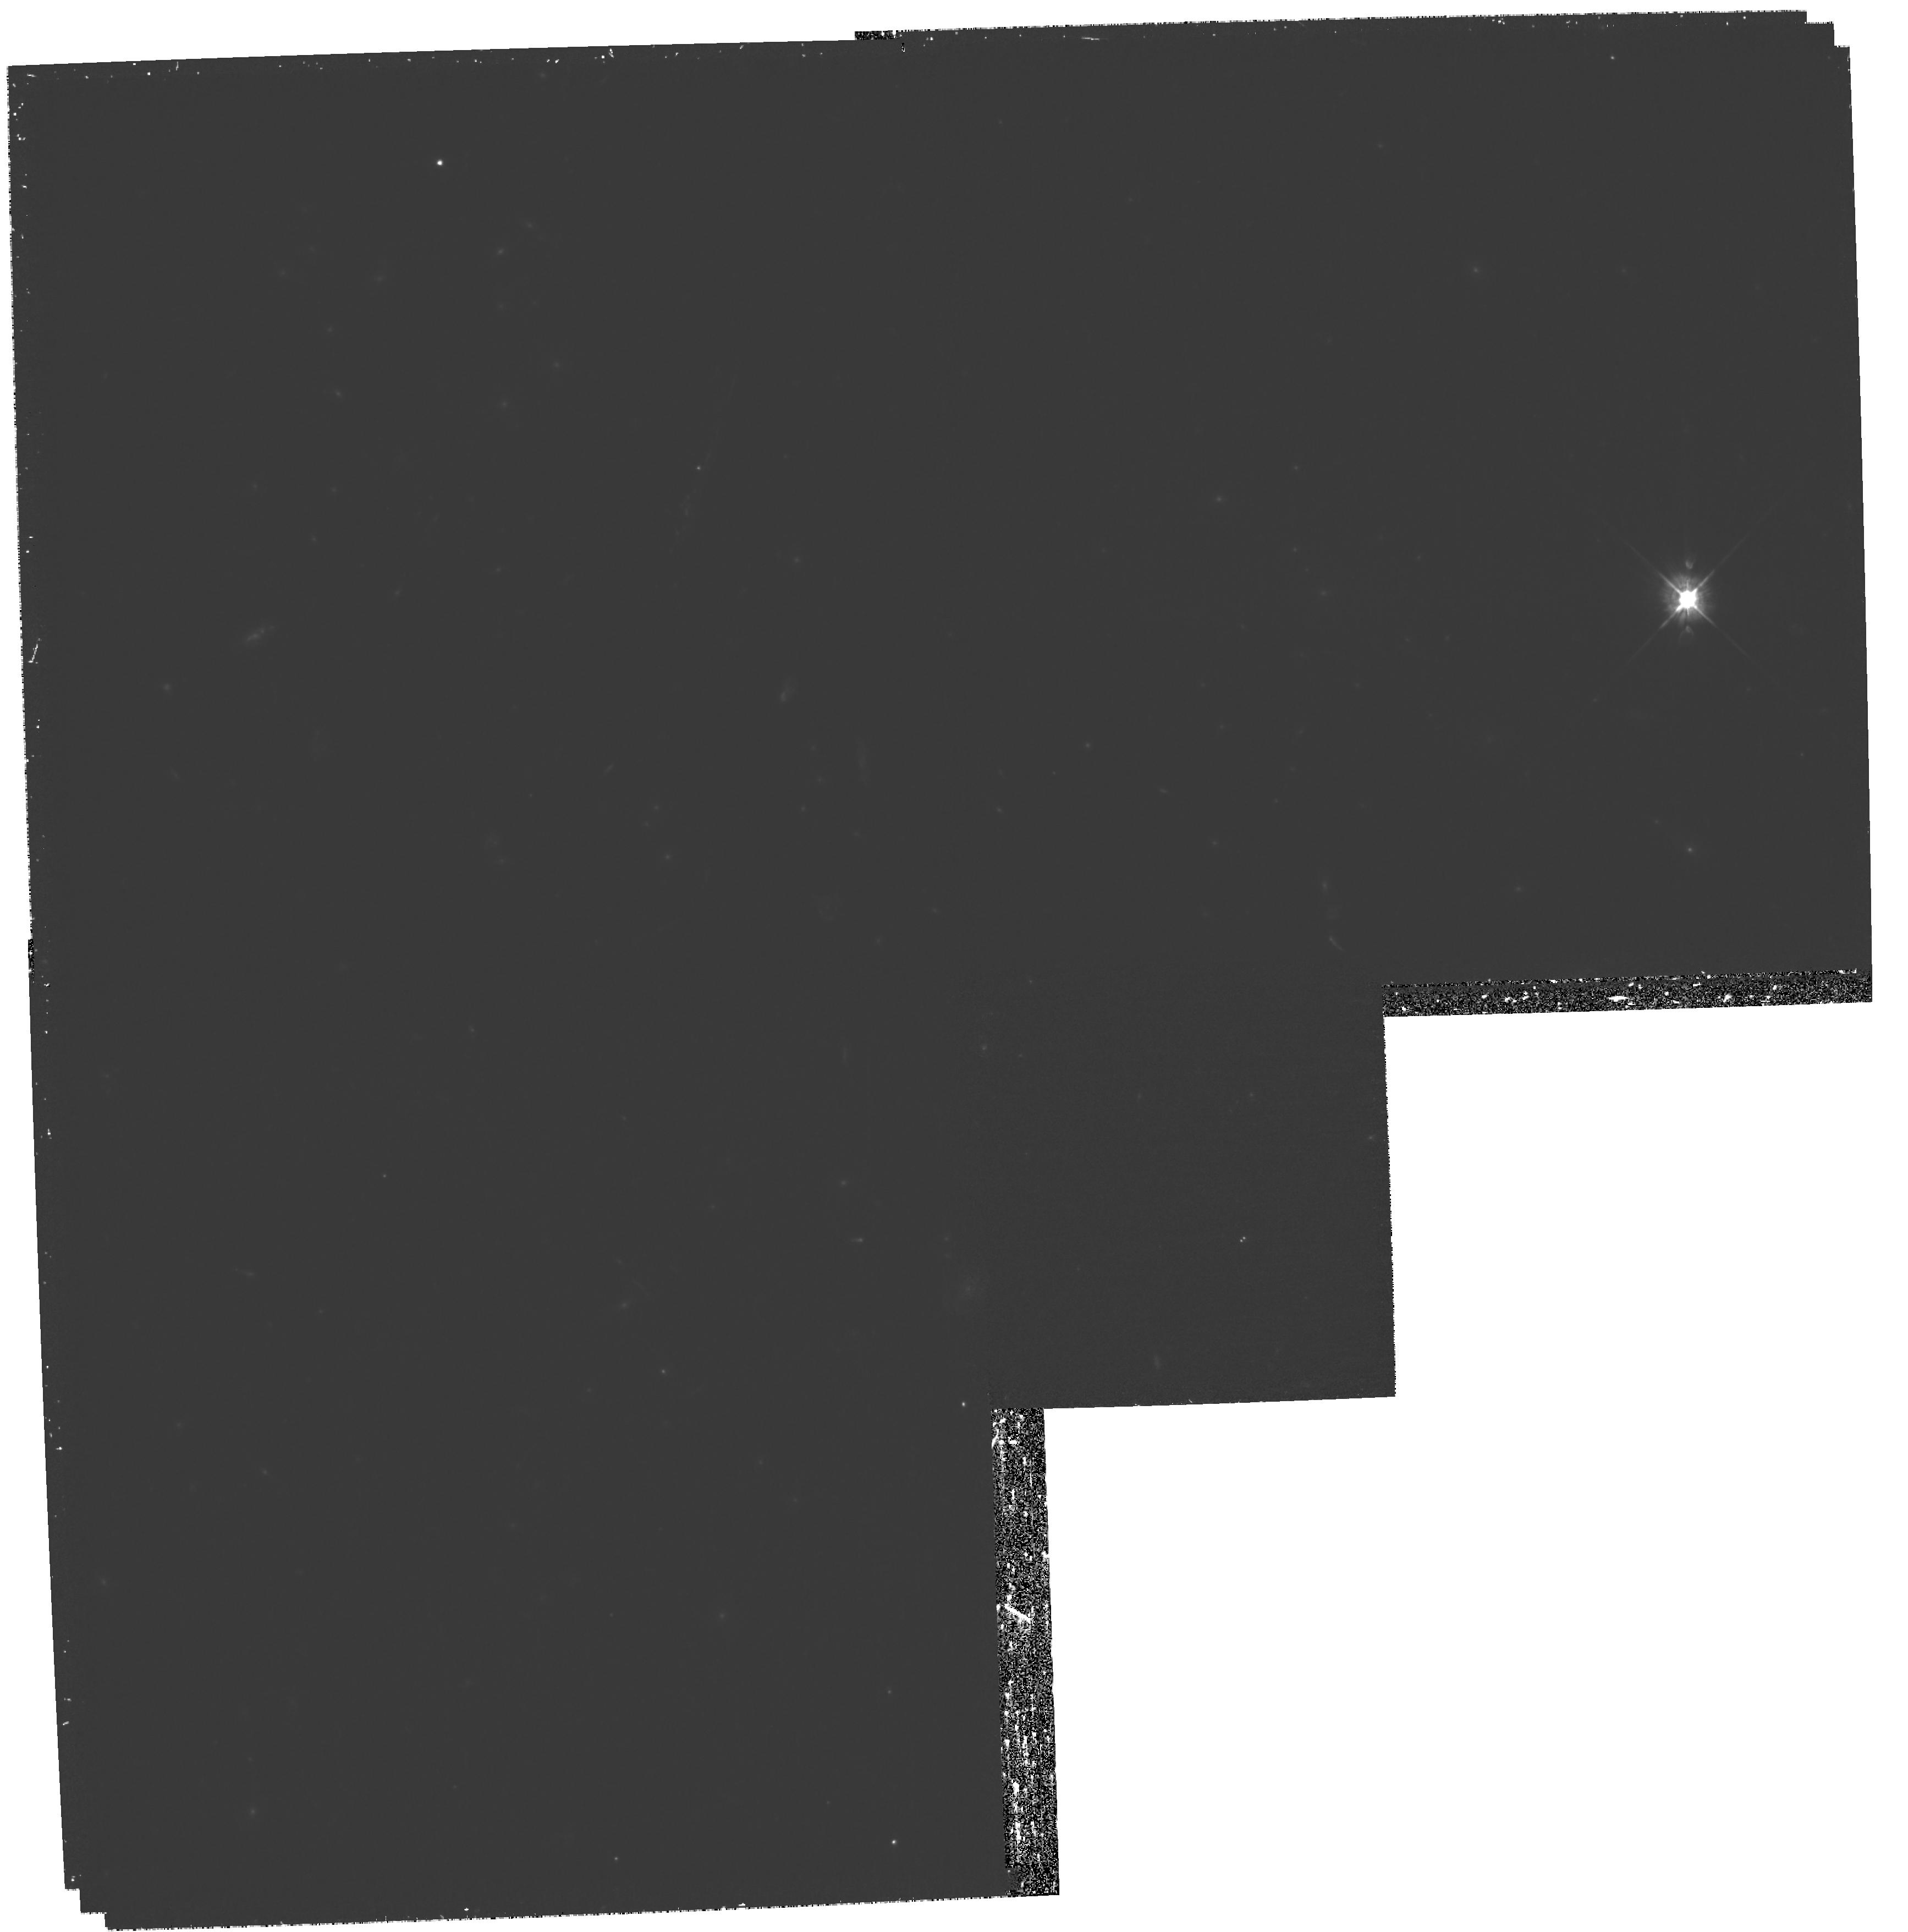
Target: MACSJ2243.3-0935
Instrument: WFPC2/PC
Filter: F450W
Exposure: 2.4 h
Observation ID: hst_11100_02_wfpc2_pc_f450w_ua0602

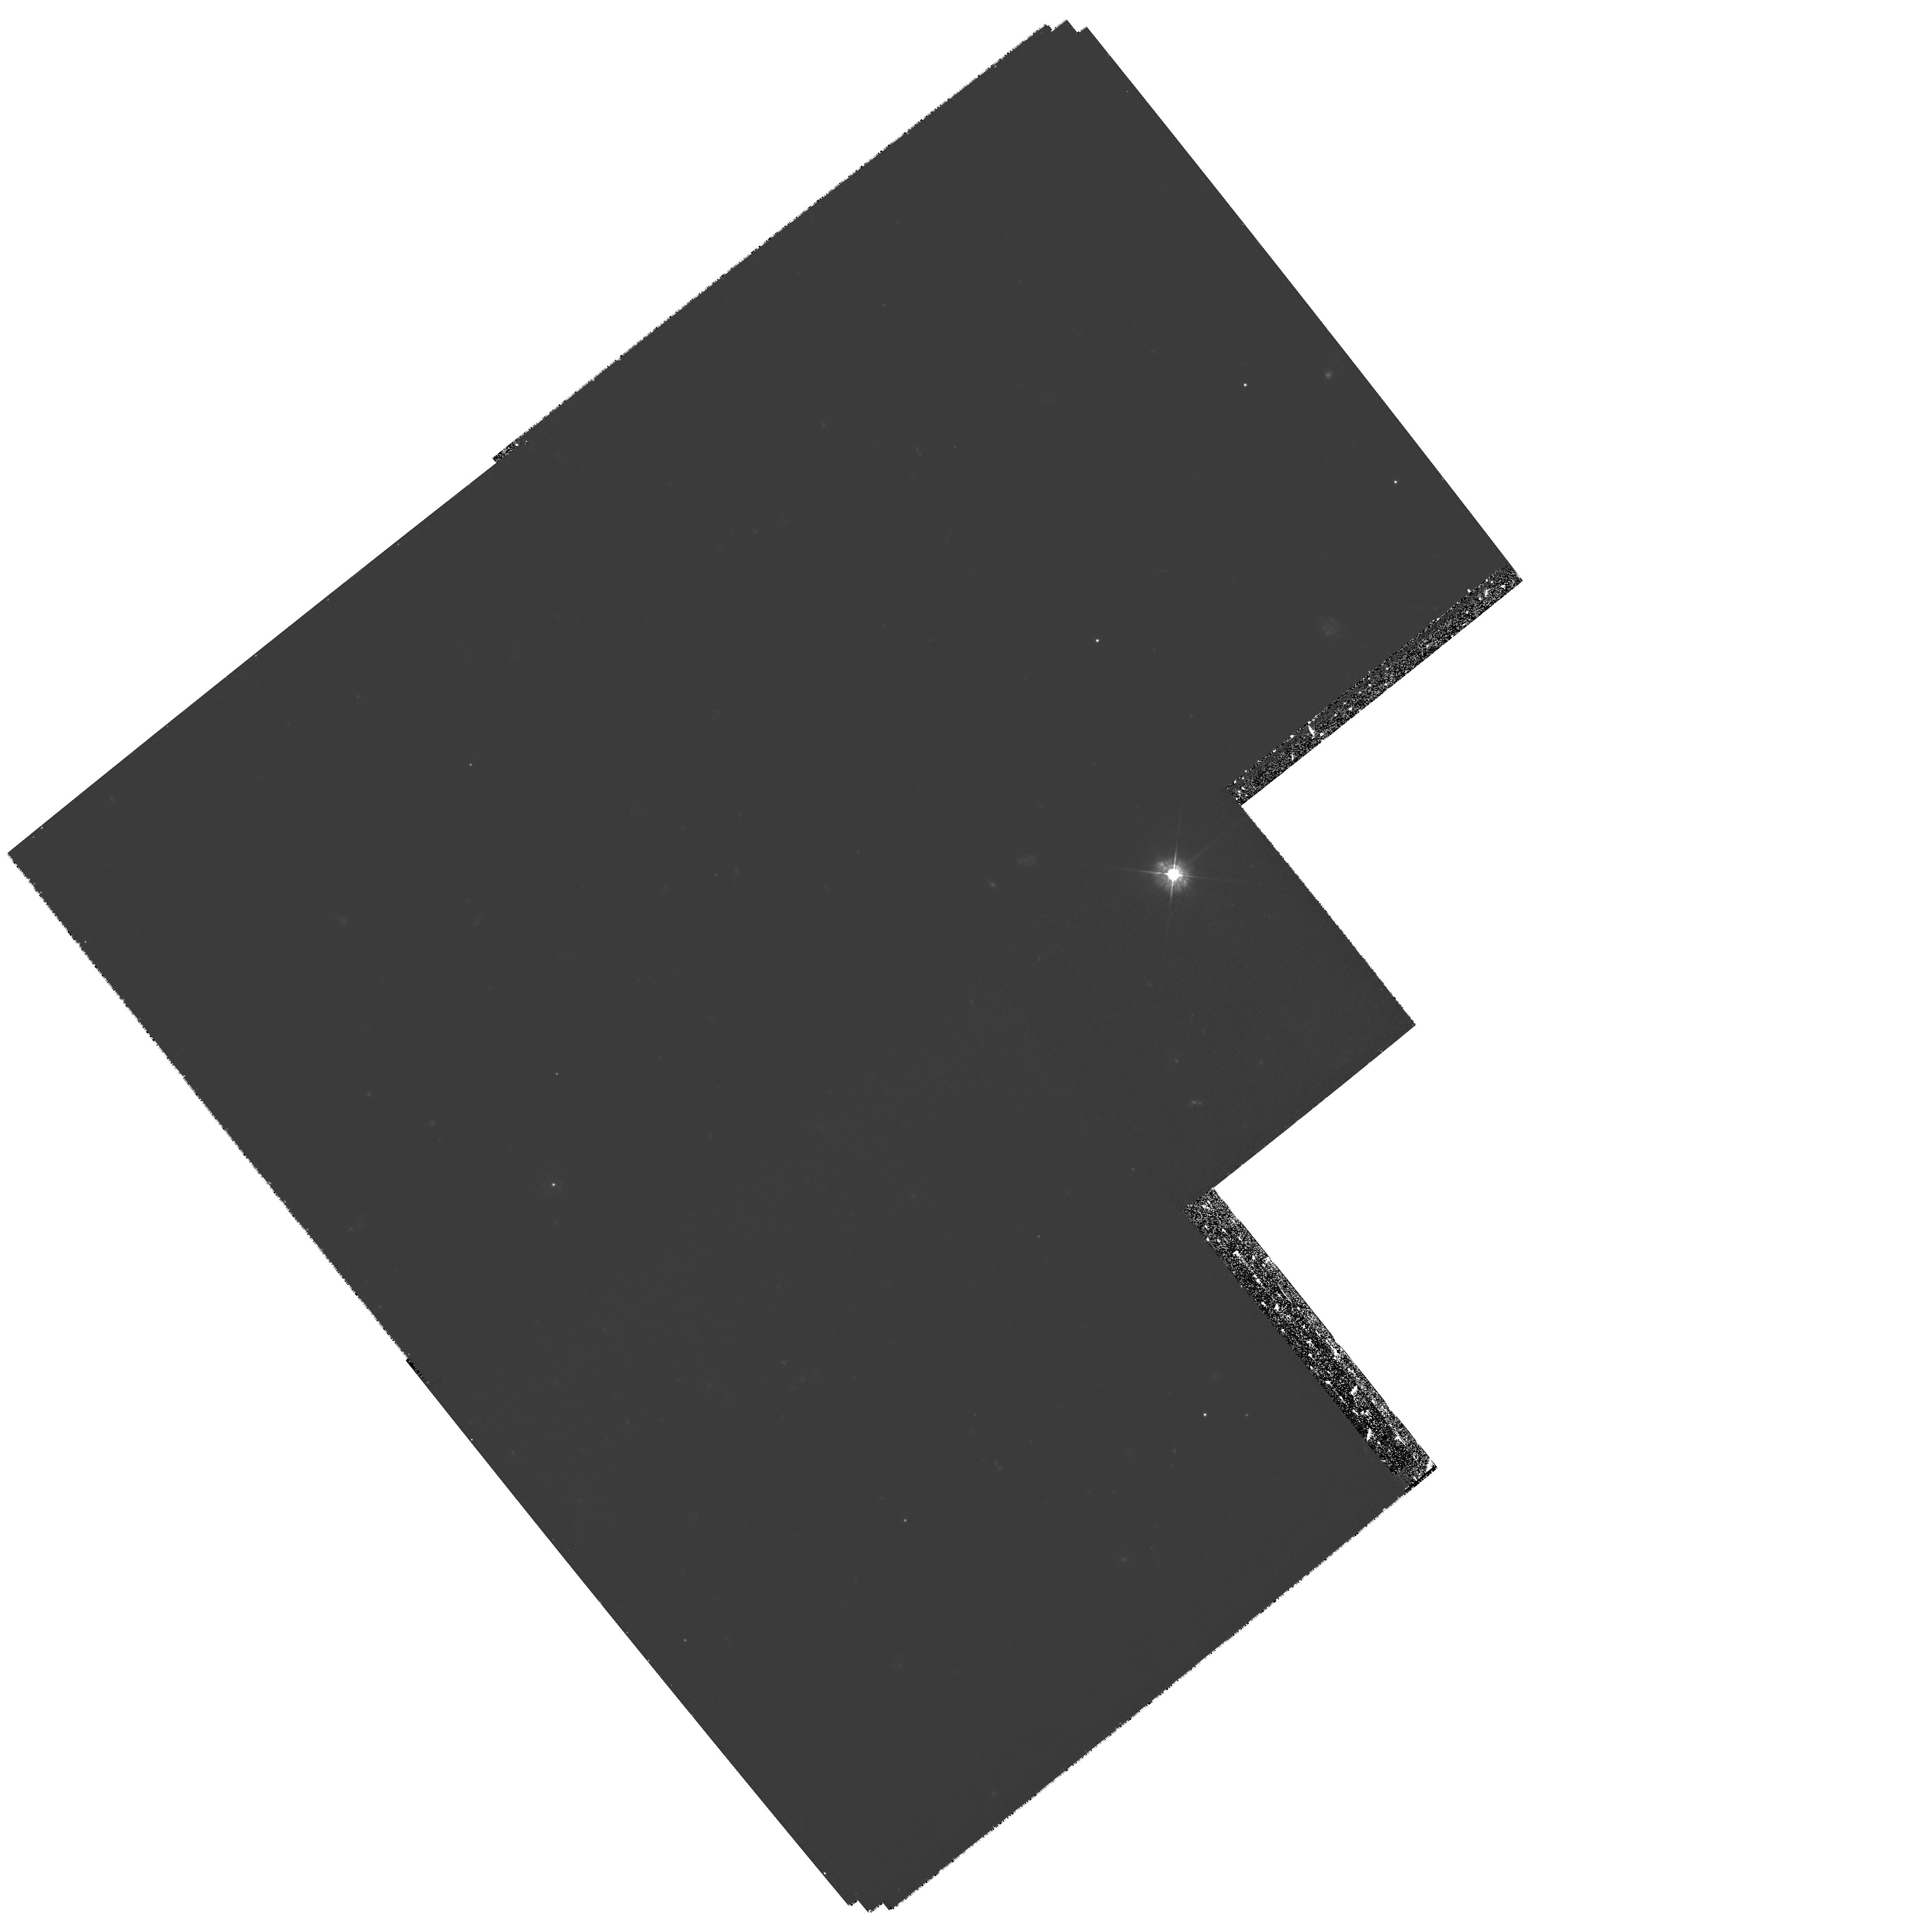
Target: MACSJ0025.4-1222
Instrument: WFPC2/PC
Filter: F450W
Exposure: 3.1 h
Observation ID: hst_11100_01_wfpc2_pc_f450w_ua0601

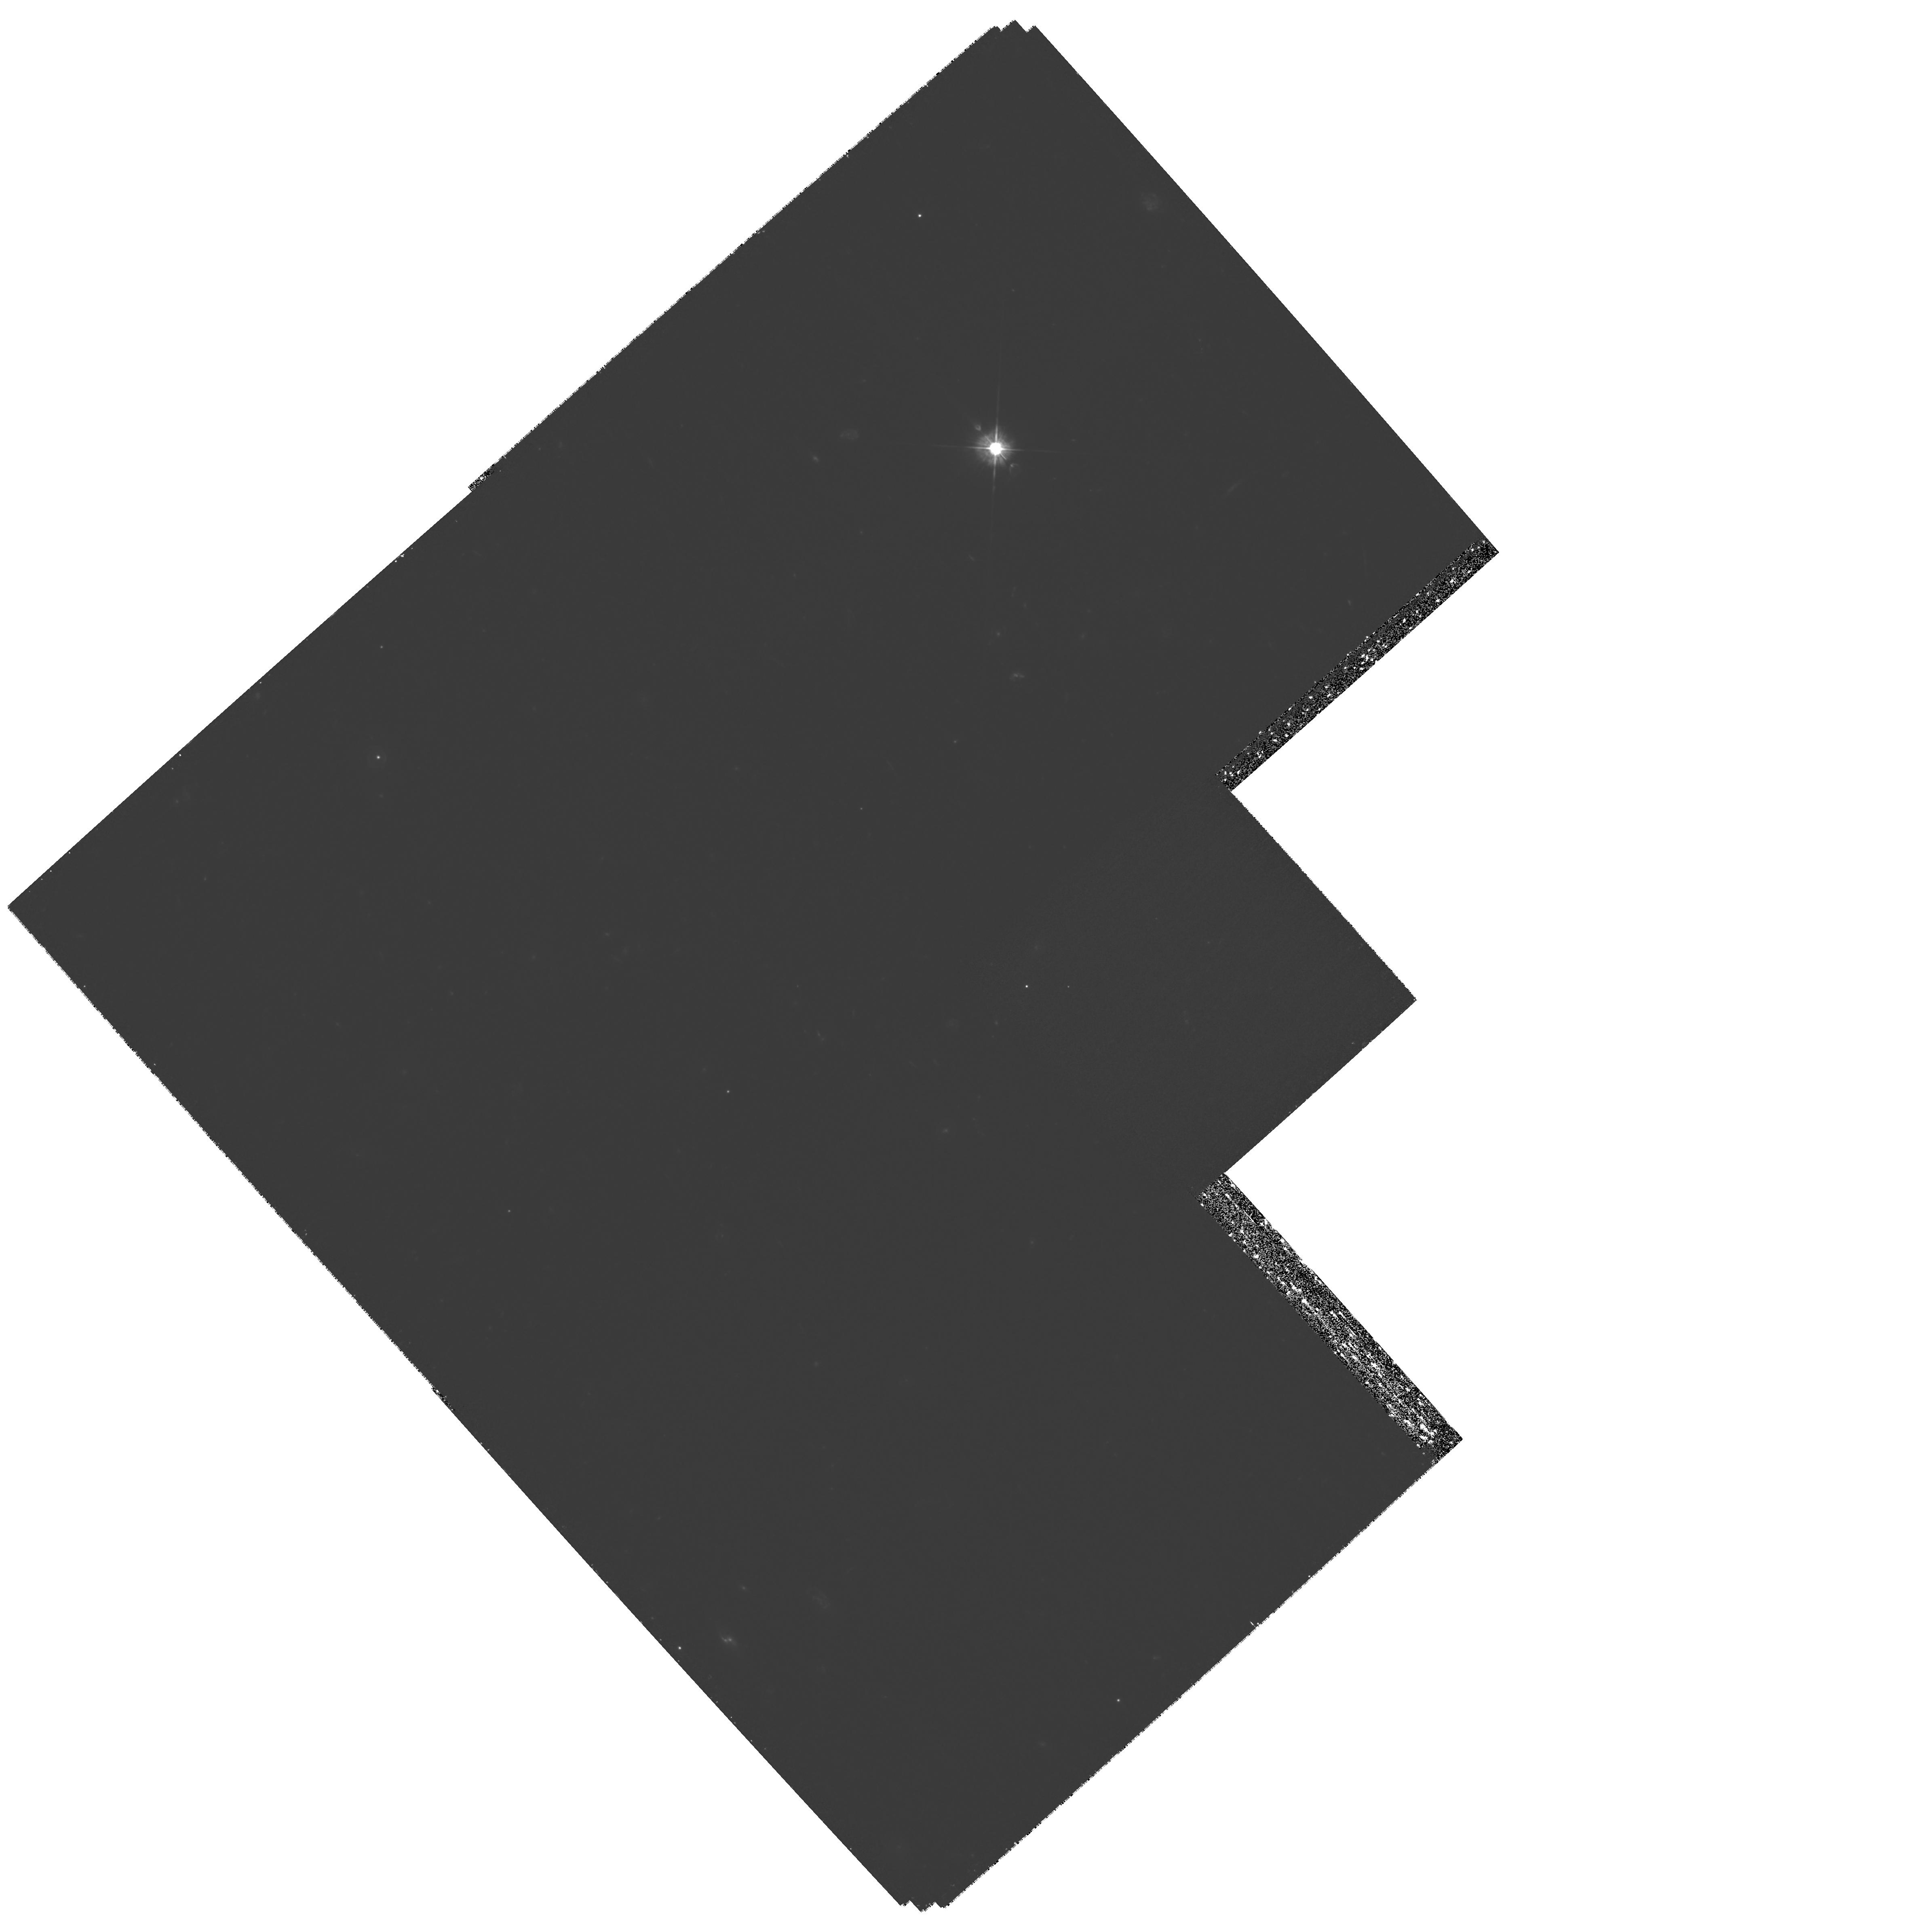
Target: MACSJ0025.4-1222-COPY
Instrument: WFPC2/PC
Filter: F450W
Exposure: 3.1 h
Observation ID: hst_11100_51_wfpc2_pc_f450w_ua0651

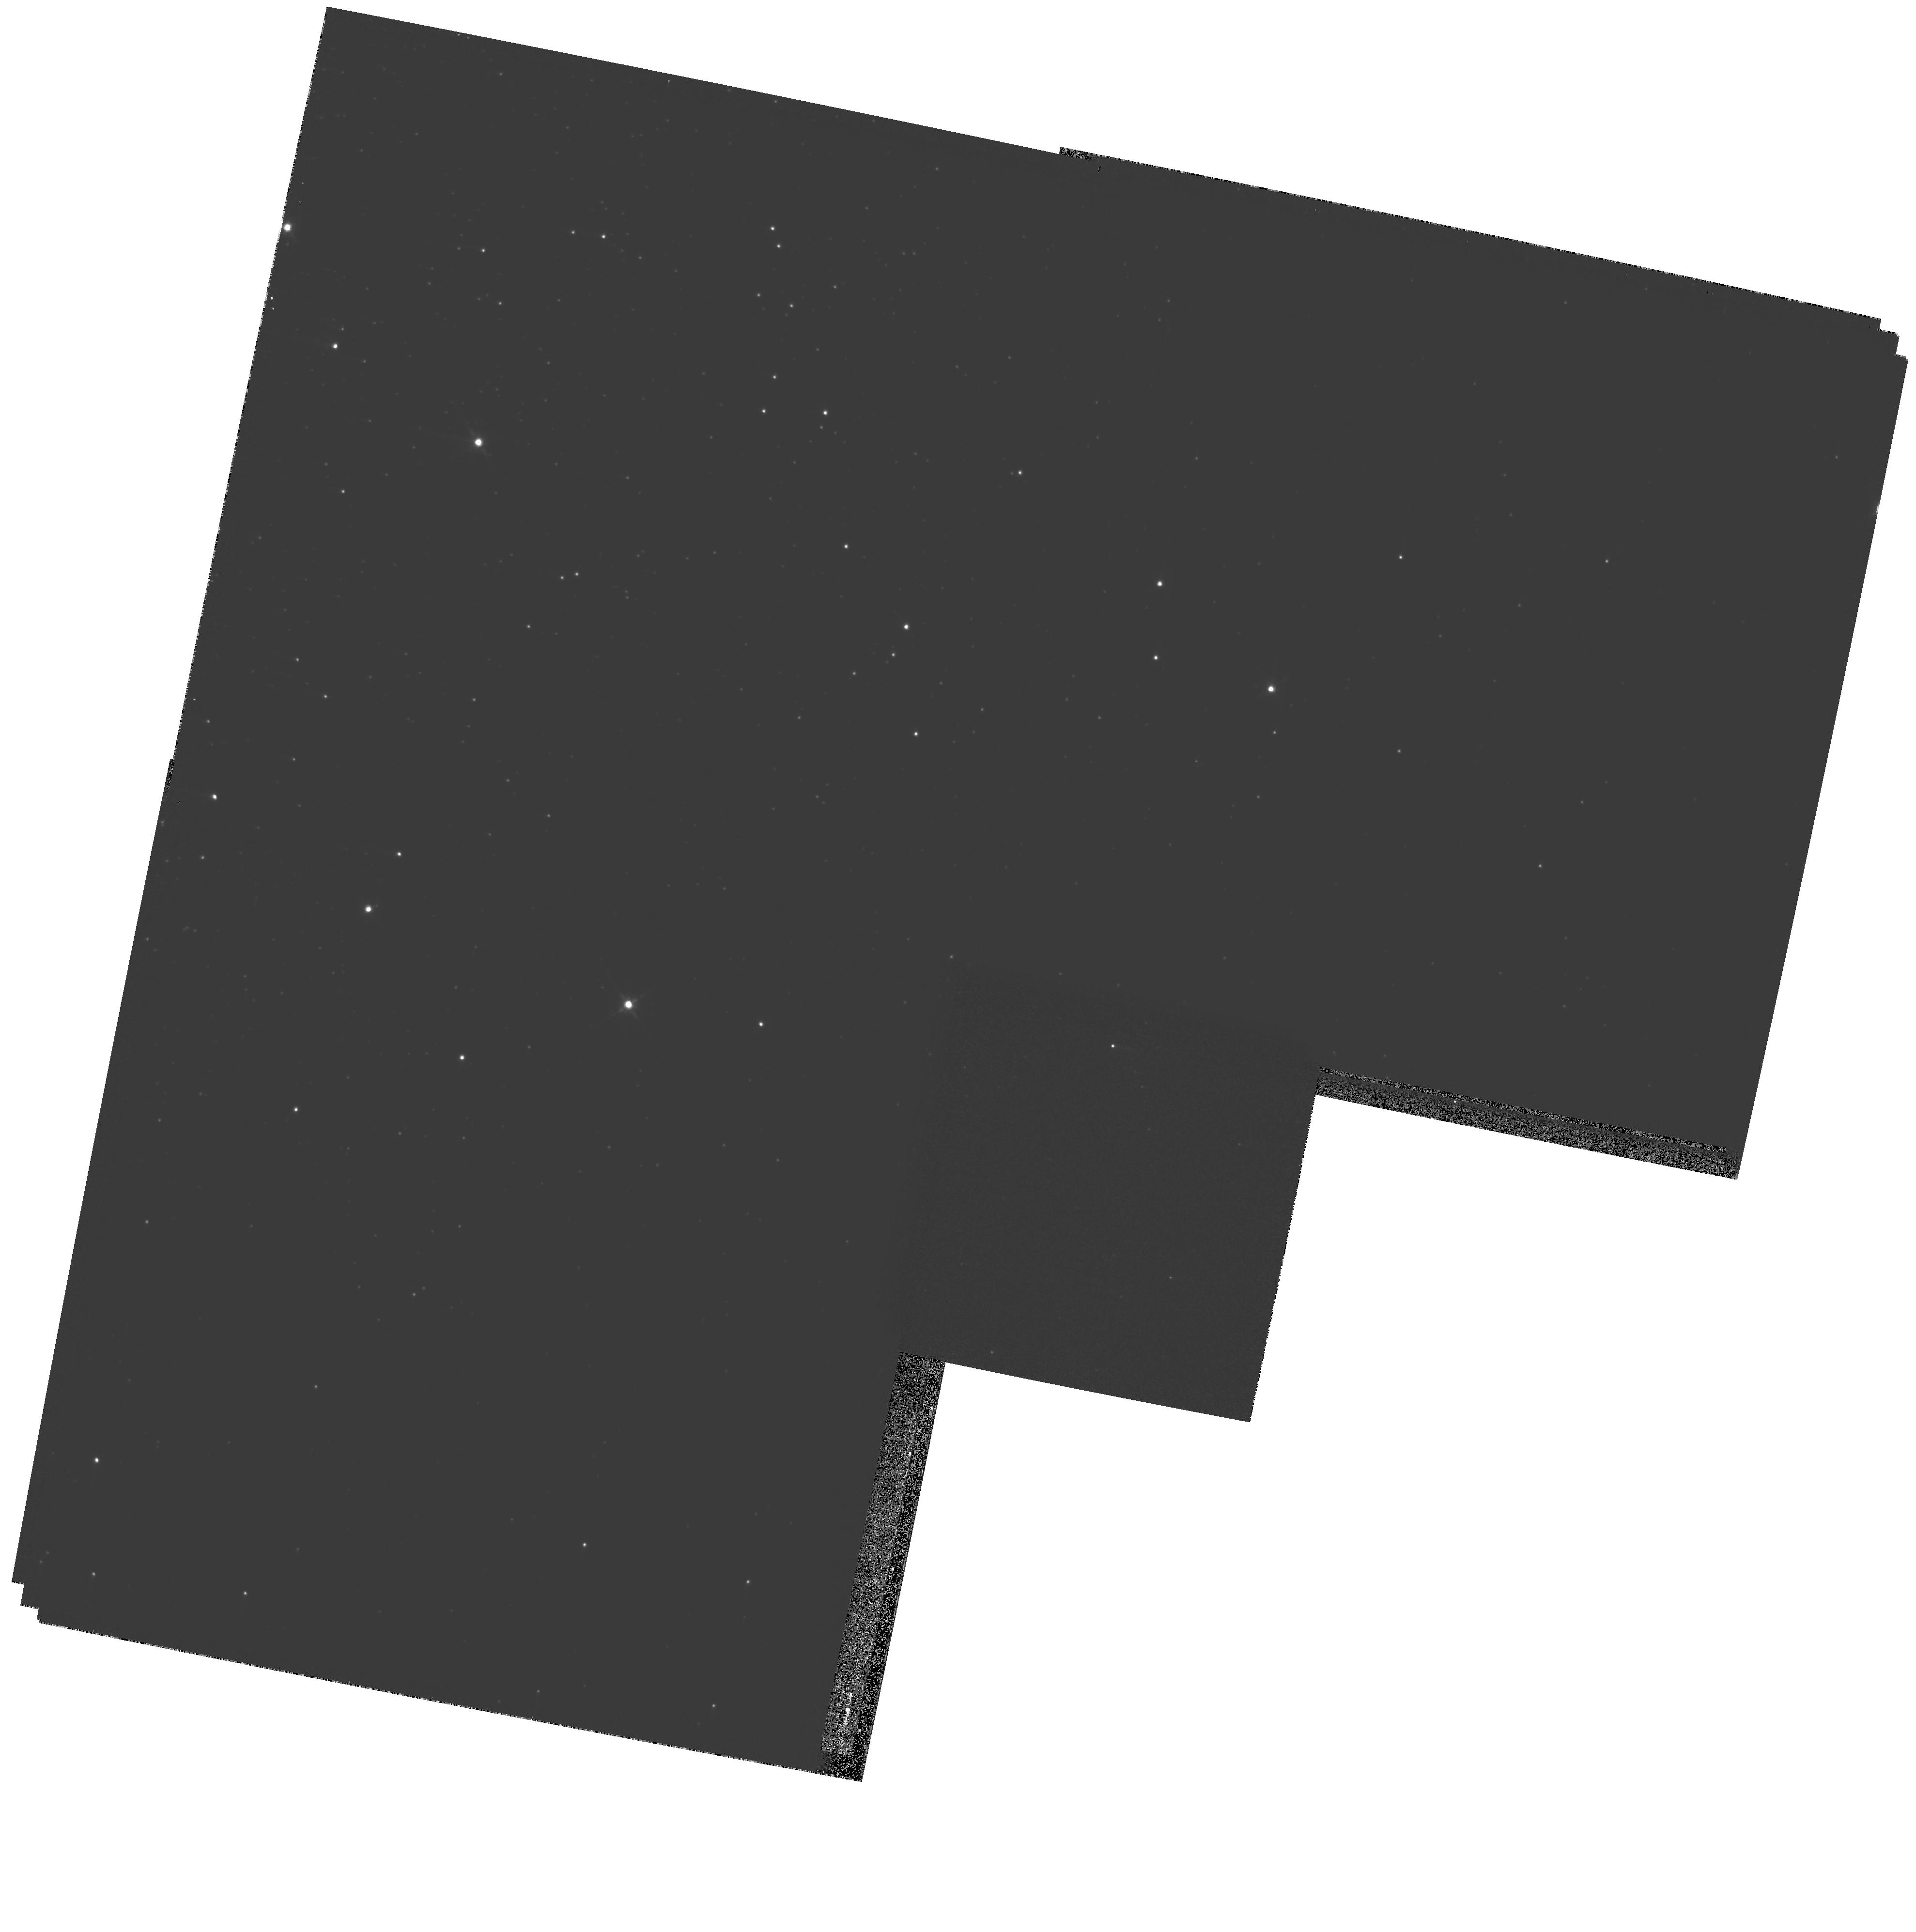
Target: MESSIER-002
Instrument: WFPC2/PC
Filter: F814W
Exposure: 1 min
Observation ID: hst_11100_05_wfpc2_pc_f814w_ua0605

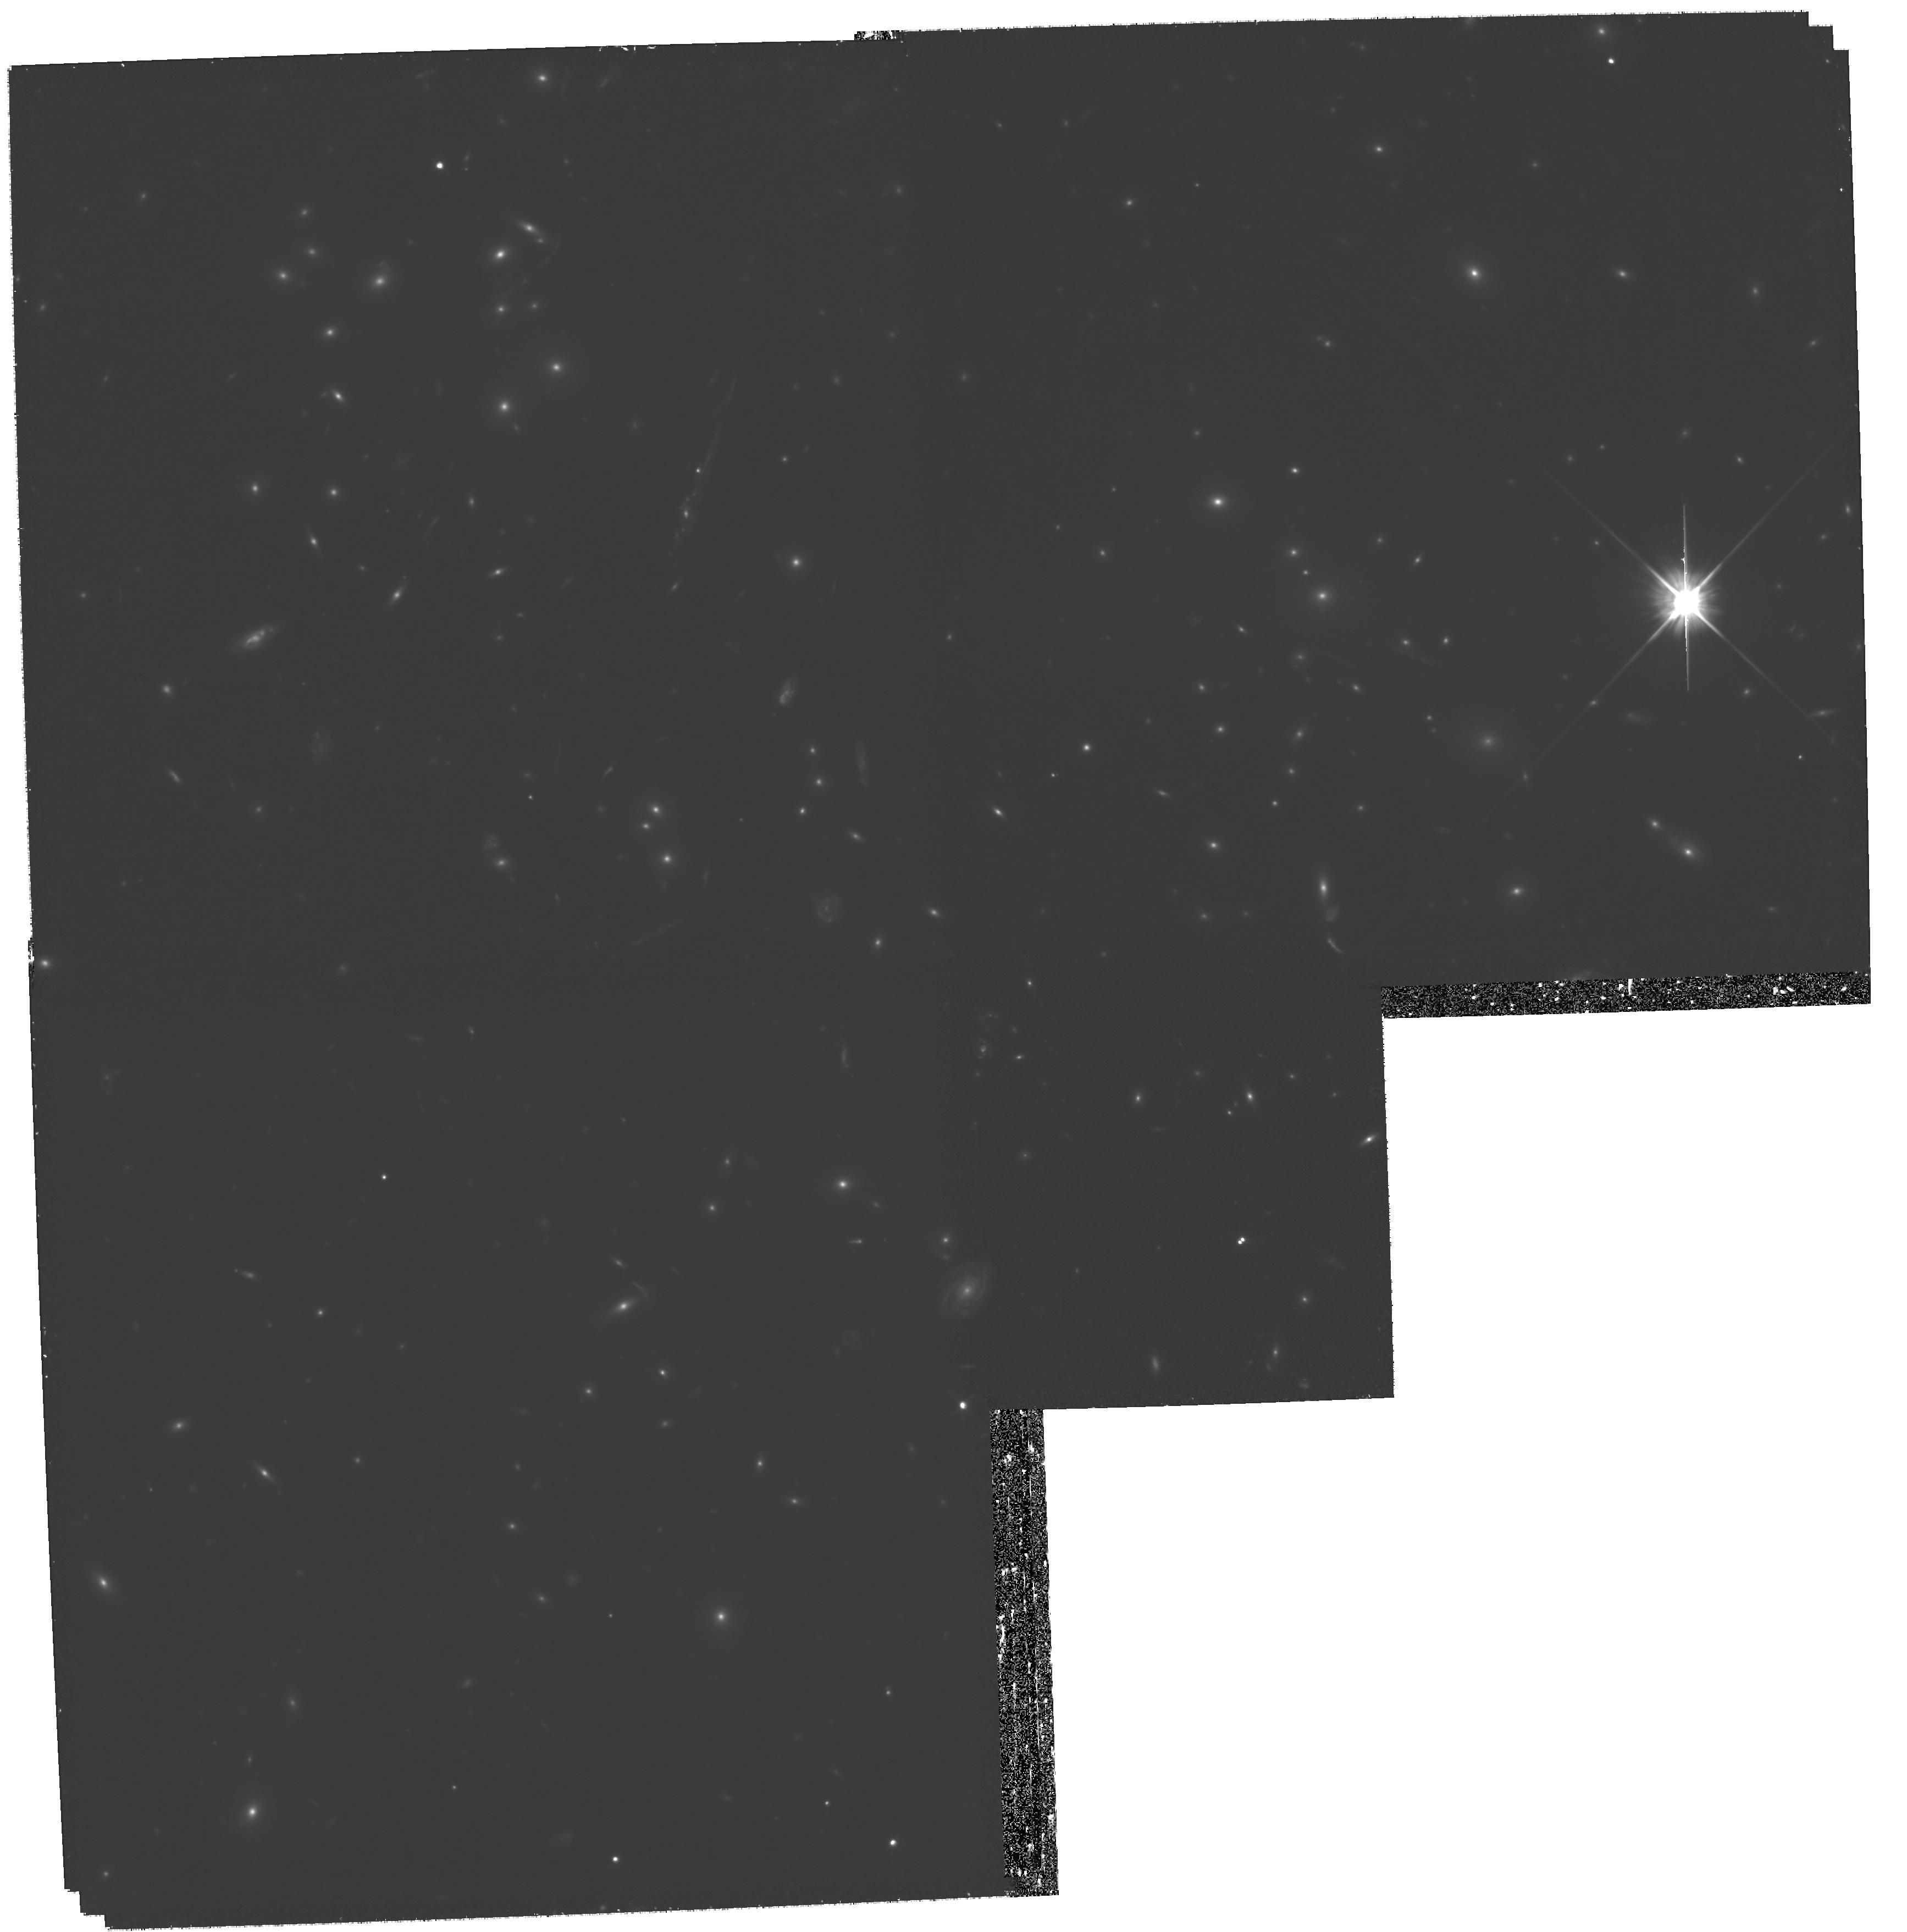
Target: MACSJ2243.3-0935
Instrument: WFPC2/PC
Filter: F606W
Exposure: 3.7 h
Observation ID: hst_11100_03_wfpc2_pc_f606w_ua0603

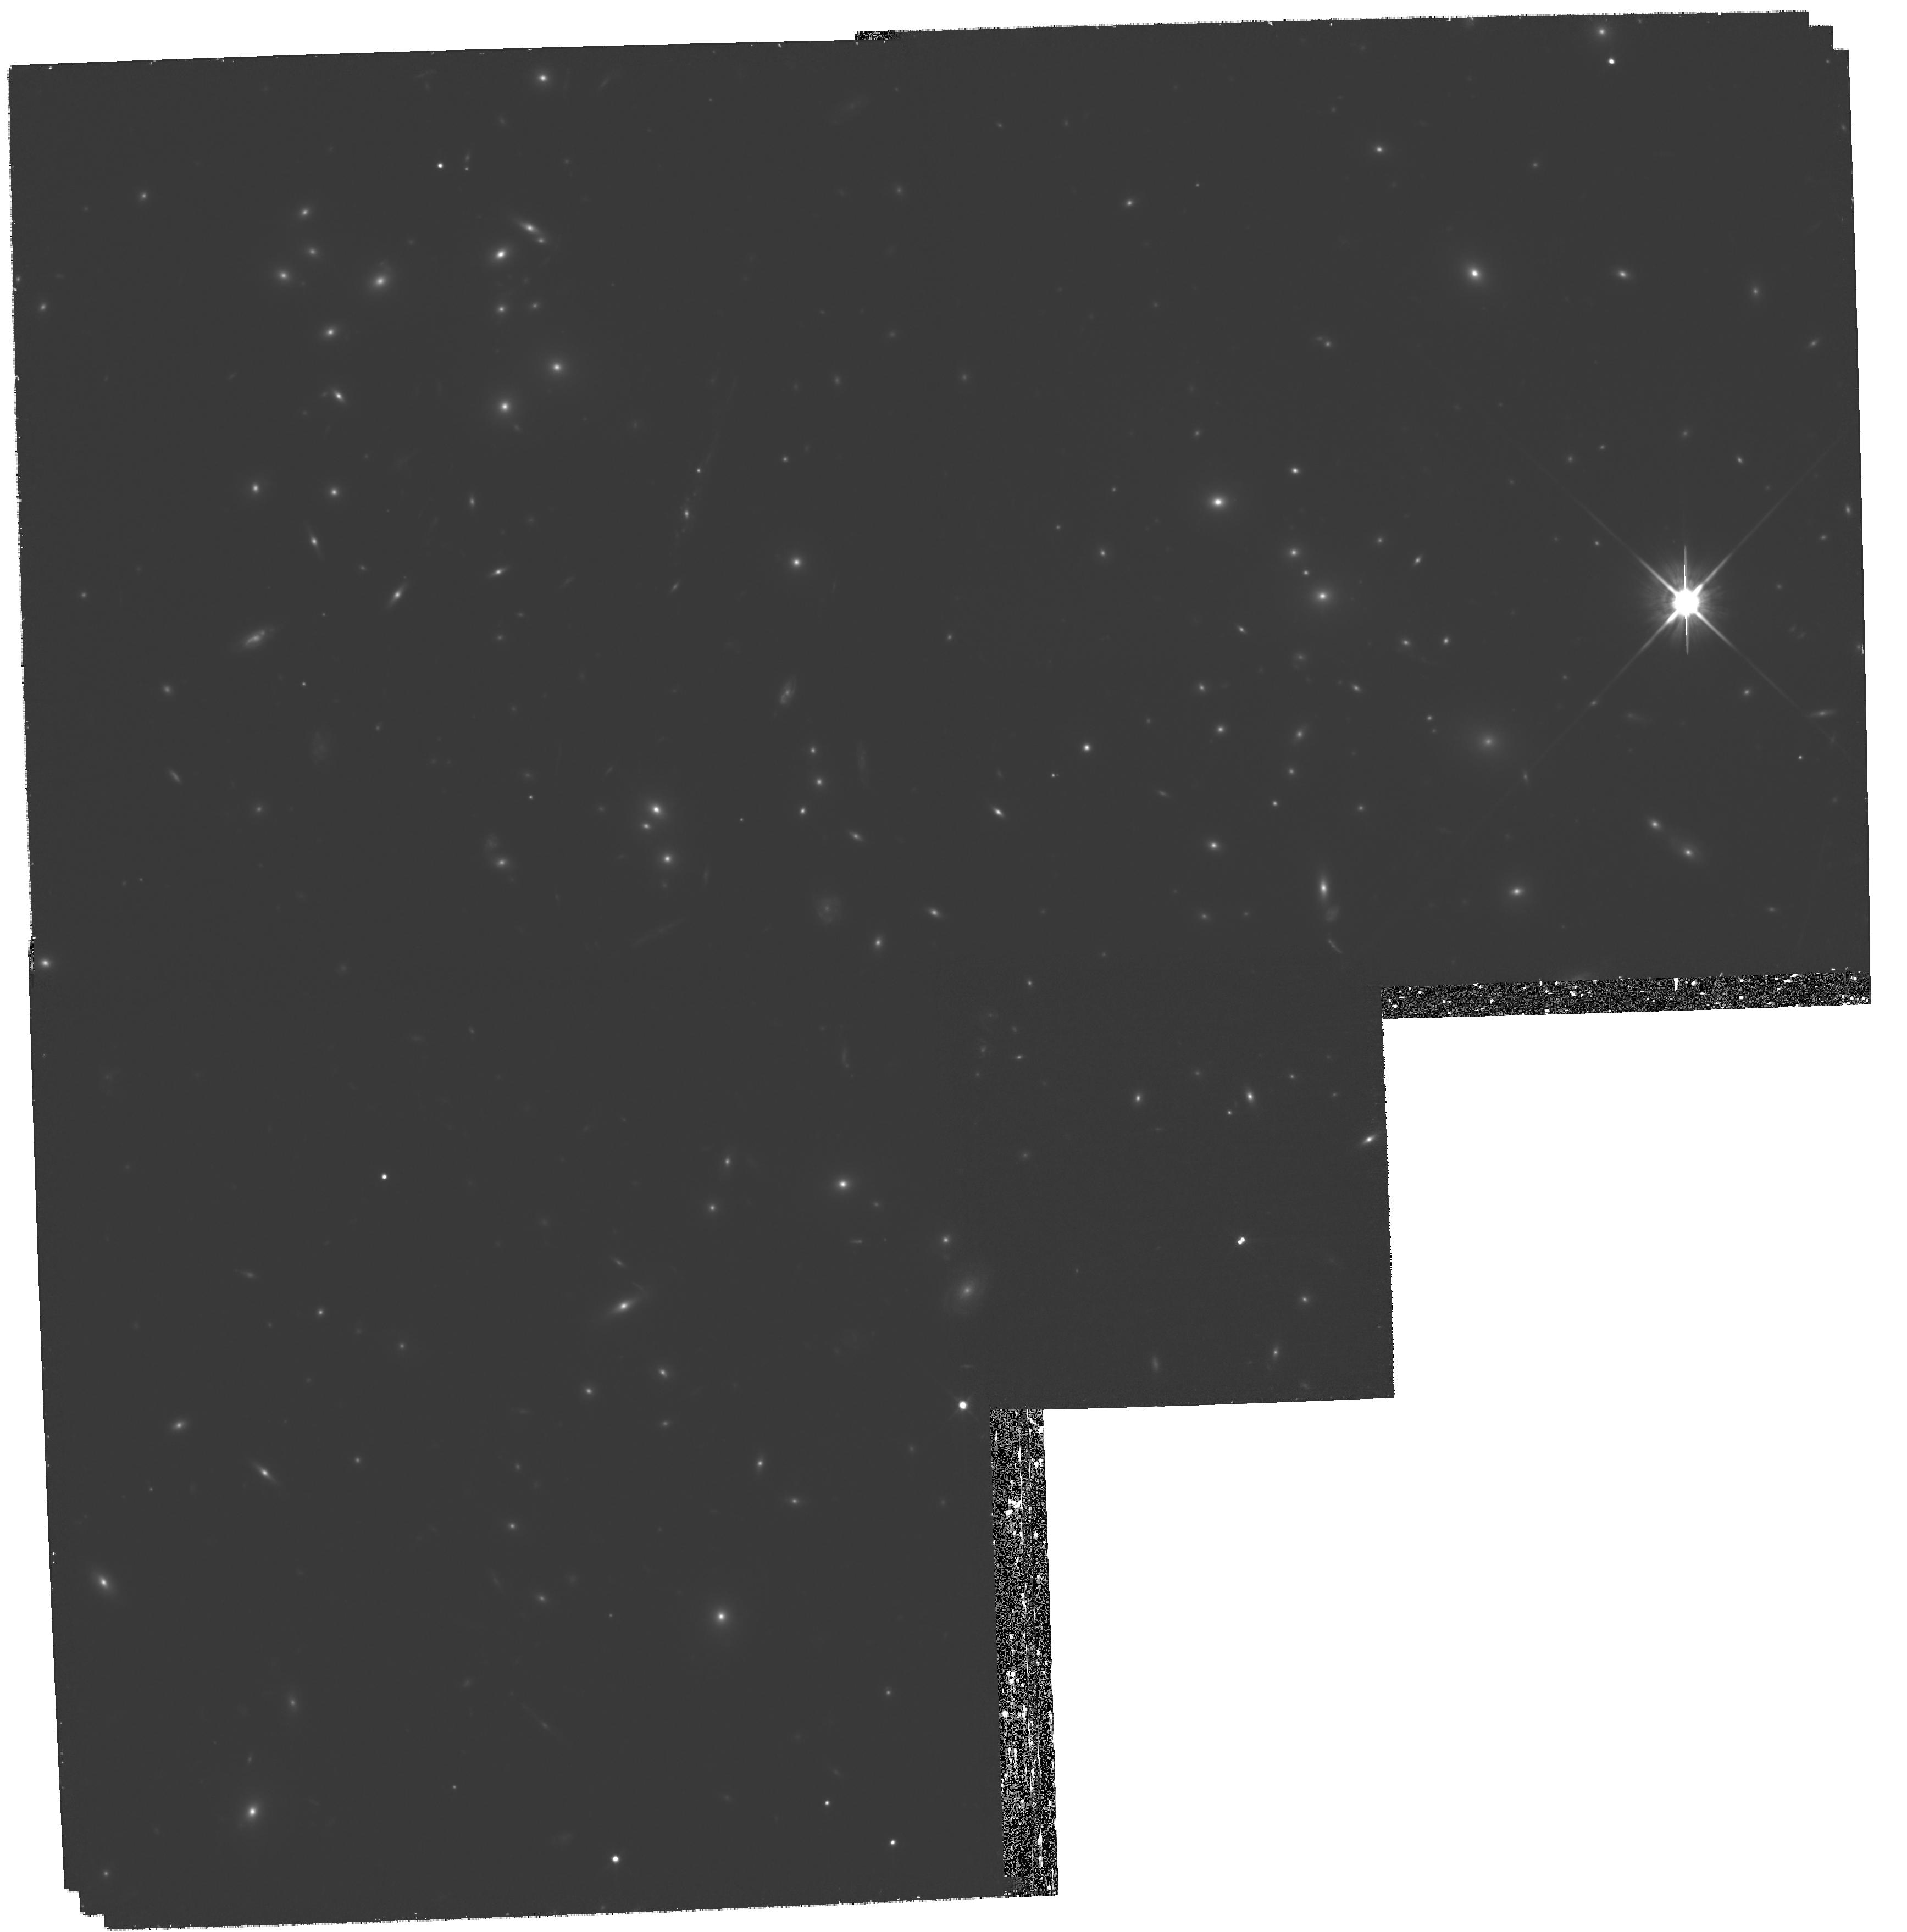
Target: MACSJ2243.3-0935
Instrument: WFPC2/PC
Filter: F814W
Exposure: 3.7 h
Observation ID: hst_11100_04_wfpc2_pc_f814w_ua0604

Two new `bullets for MOND: revealing the properties of dark matter in massive merging clusters (PI: Bradac, Marusa)

The principal objective of this proposal is to study the physical nature of dark matter by using two, massive, newly-identified merging clusters of galaxies. As shown by the pioneering example of the ``bullet cluster'' (1E0657-56), such systems are ideal laboratories for detecting dark matter and distinguishing between cold dark matter (CDM) and other scenarios (e.g. self-interacting dark matter). Our limit on the self-interaction cross-section of dark matter relies on the assumption of a normal pre-merger mass-to-light ratios, and a small impact parameter during the collision of the two clusters. In order to mitigate any possible systematic effects, it is vital to extend this work to other, similar systems. With detailed observations of new systems, the systematic uncertainties in the dark matter cross section calculations can be improved substantially, allowing us to move from rough order of magnitude estimates to measurements with quantifiable uncertainties that can be compared usefully with the predictions from numerical simulations. Our targets are two extraordinary, high-redshift, merging galaxy clusters recently discovered by the Massive Cluster Survey (MACS). This survey is by far the best matched to this study, since it selects medium redshift (optimal for gravitational lensing studies) and X-ray luminous (hence massive) objects. We have selected the best candidates with clear evidence for considerable offsets between the hot X-ray emitting gas and optically luminous stellar material. The two most striking examples are the targets of this proposal. To pin down the position of the dark matter component we require high resolution, absolutely calibrated mass maps. The combination of weak and strong lensing measurements is needed to attain this goal. This can only be achieved with the excellent resolving power of the HST (in combination with wide-field, multicolor Subaru data already in hand). We therefore request multicolor HST/WFPC2 observations of the two merging clusters. The combination of constraints from multiply lensed images (identified via morphology and color information) and high-resolution weak lensing data will allow us to construct, self-consistently, their mass distribution from the very centers to the outskirts. Gravitational lensing thus provides a unique tool transforming these clusters into dark matter laboratories. They will supply us with answers as to the nature and properties of dark matter, and how it shapes galaxies and galaxy clusters and their evolution through cosmic time.